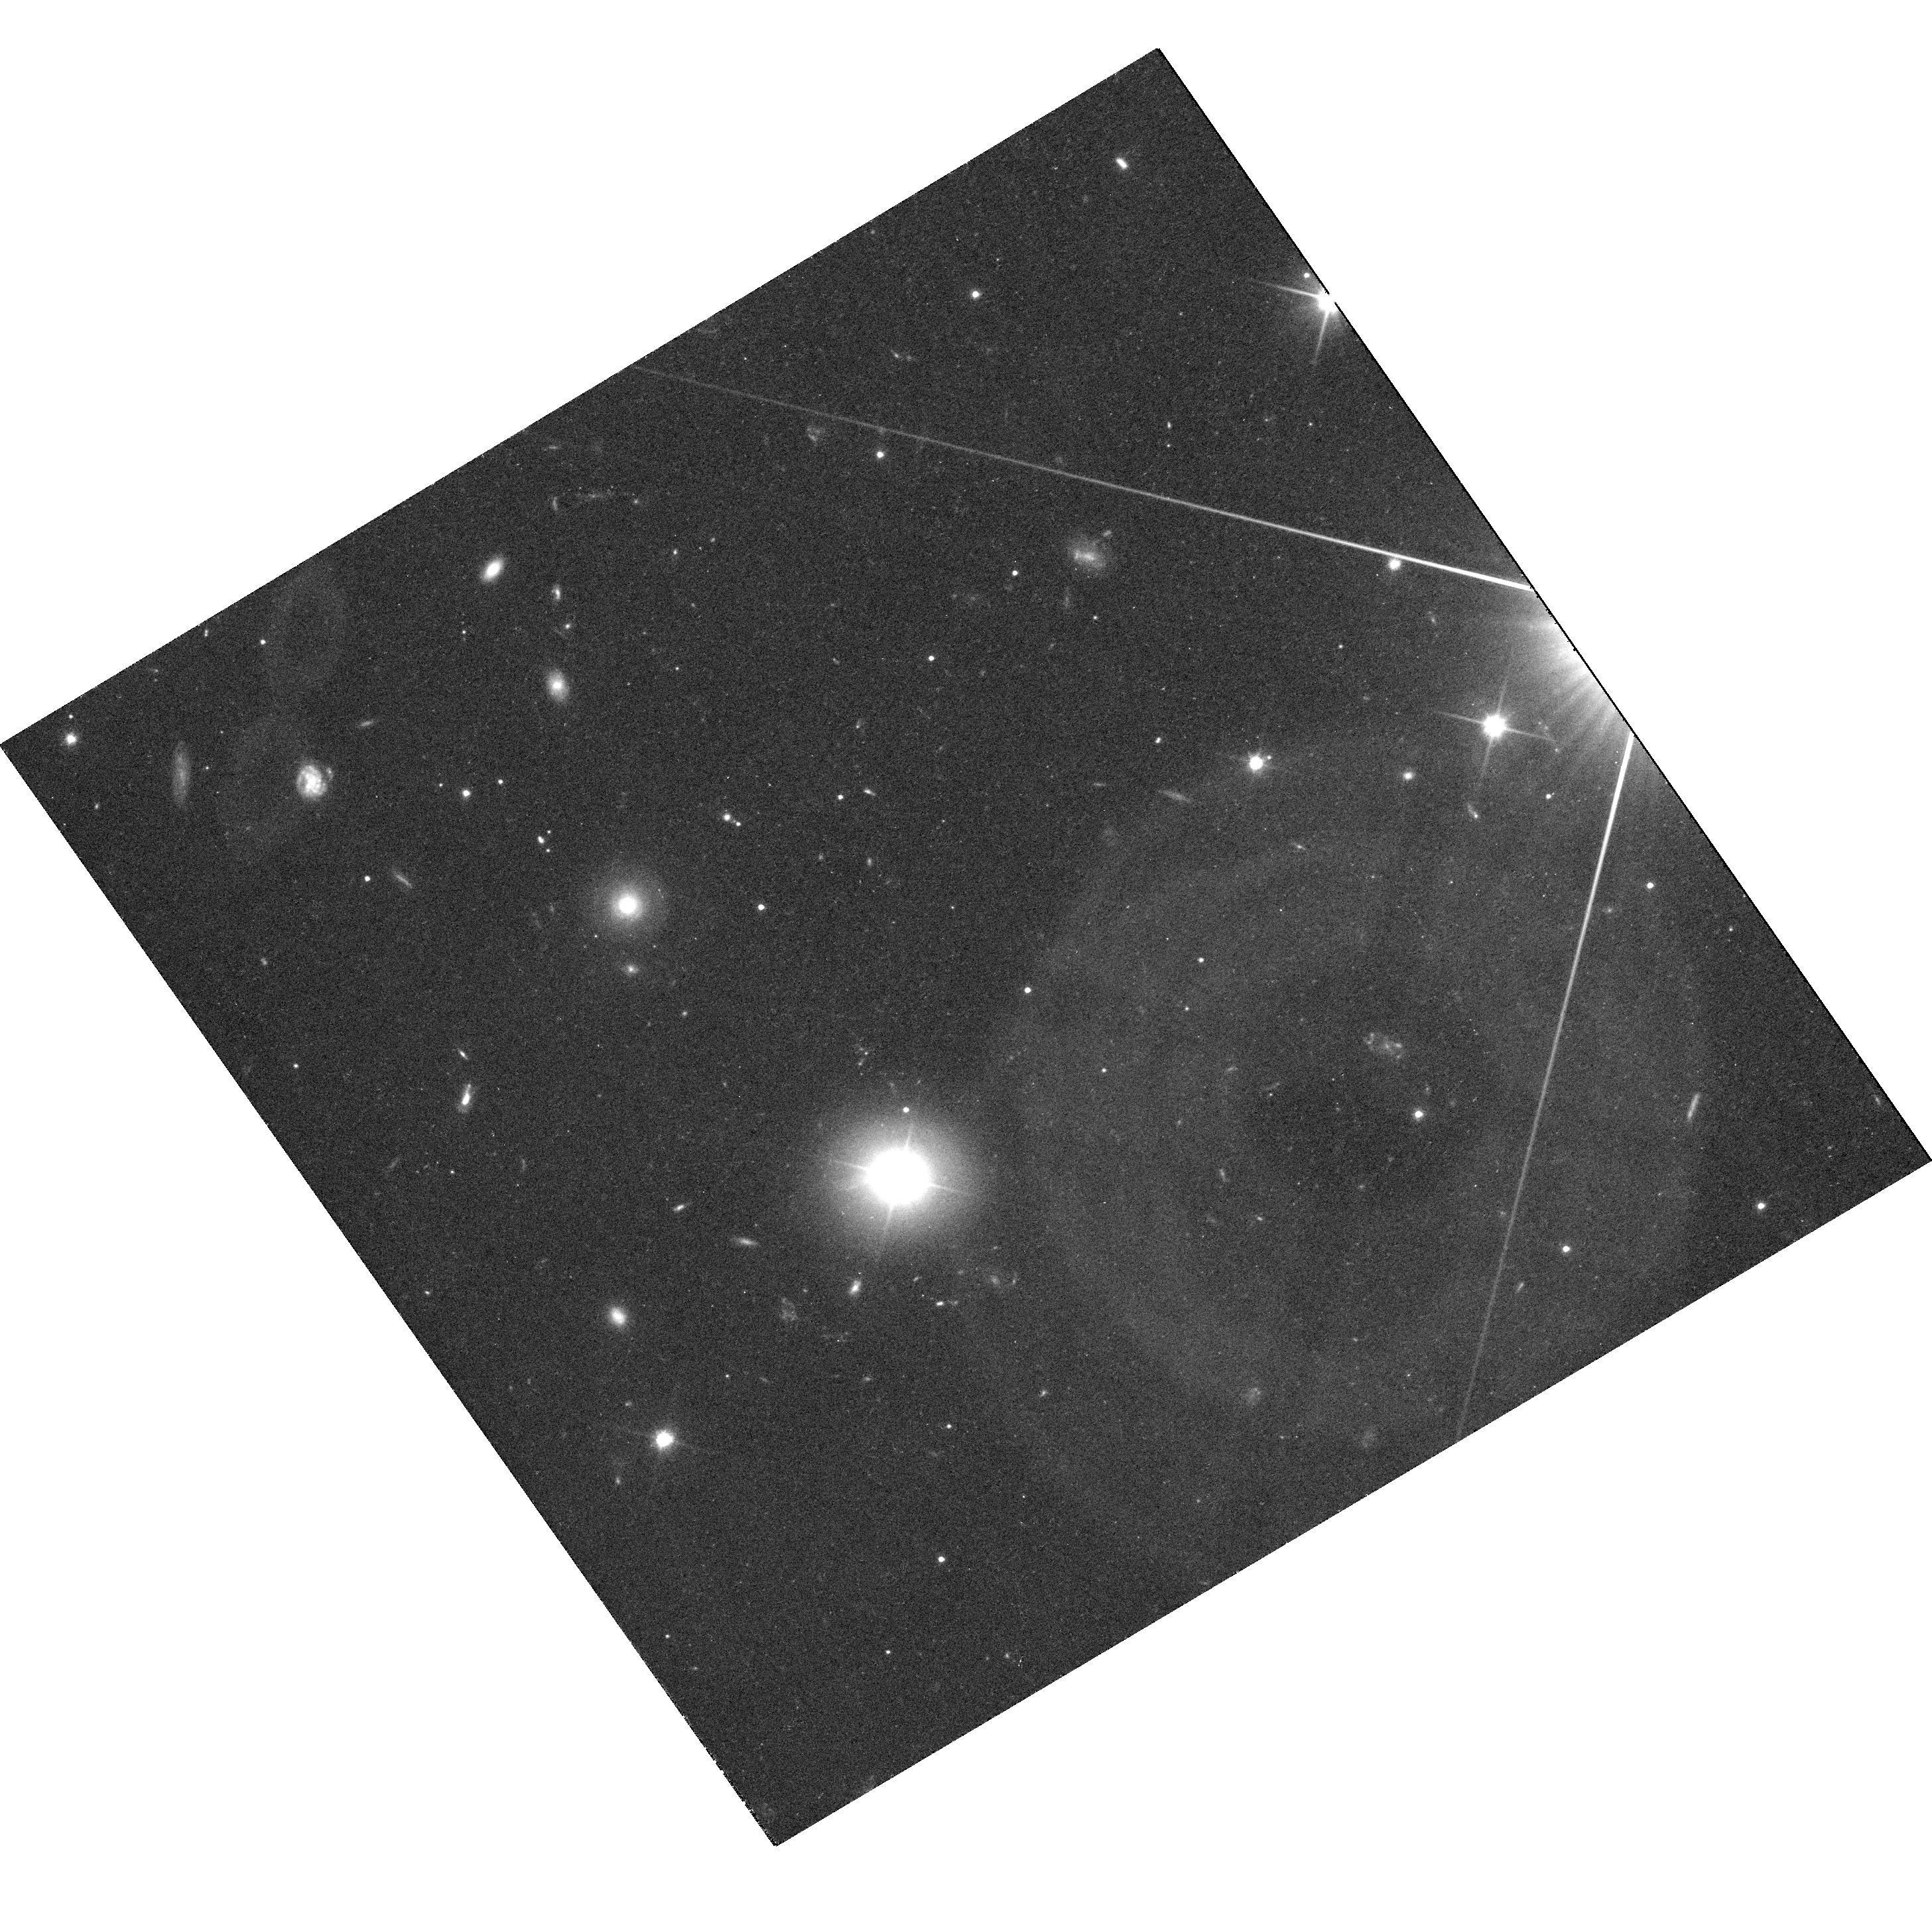
Target: KA1858+48
Instrument: WFC3/UVIS
Filter: F350LP
Exposure: 36 min
Observation ID: hst_13036_02_wfc3_uvis_f350lp_iby902

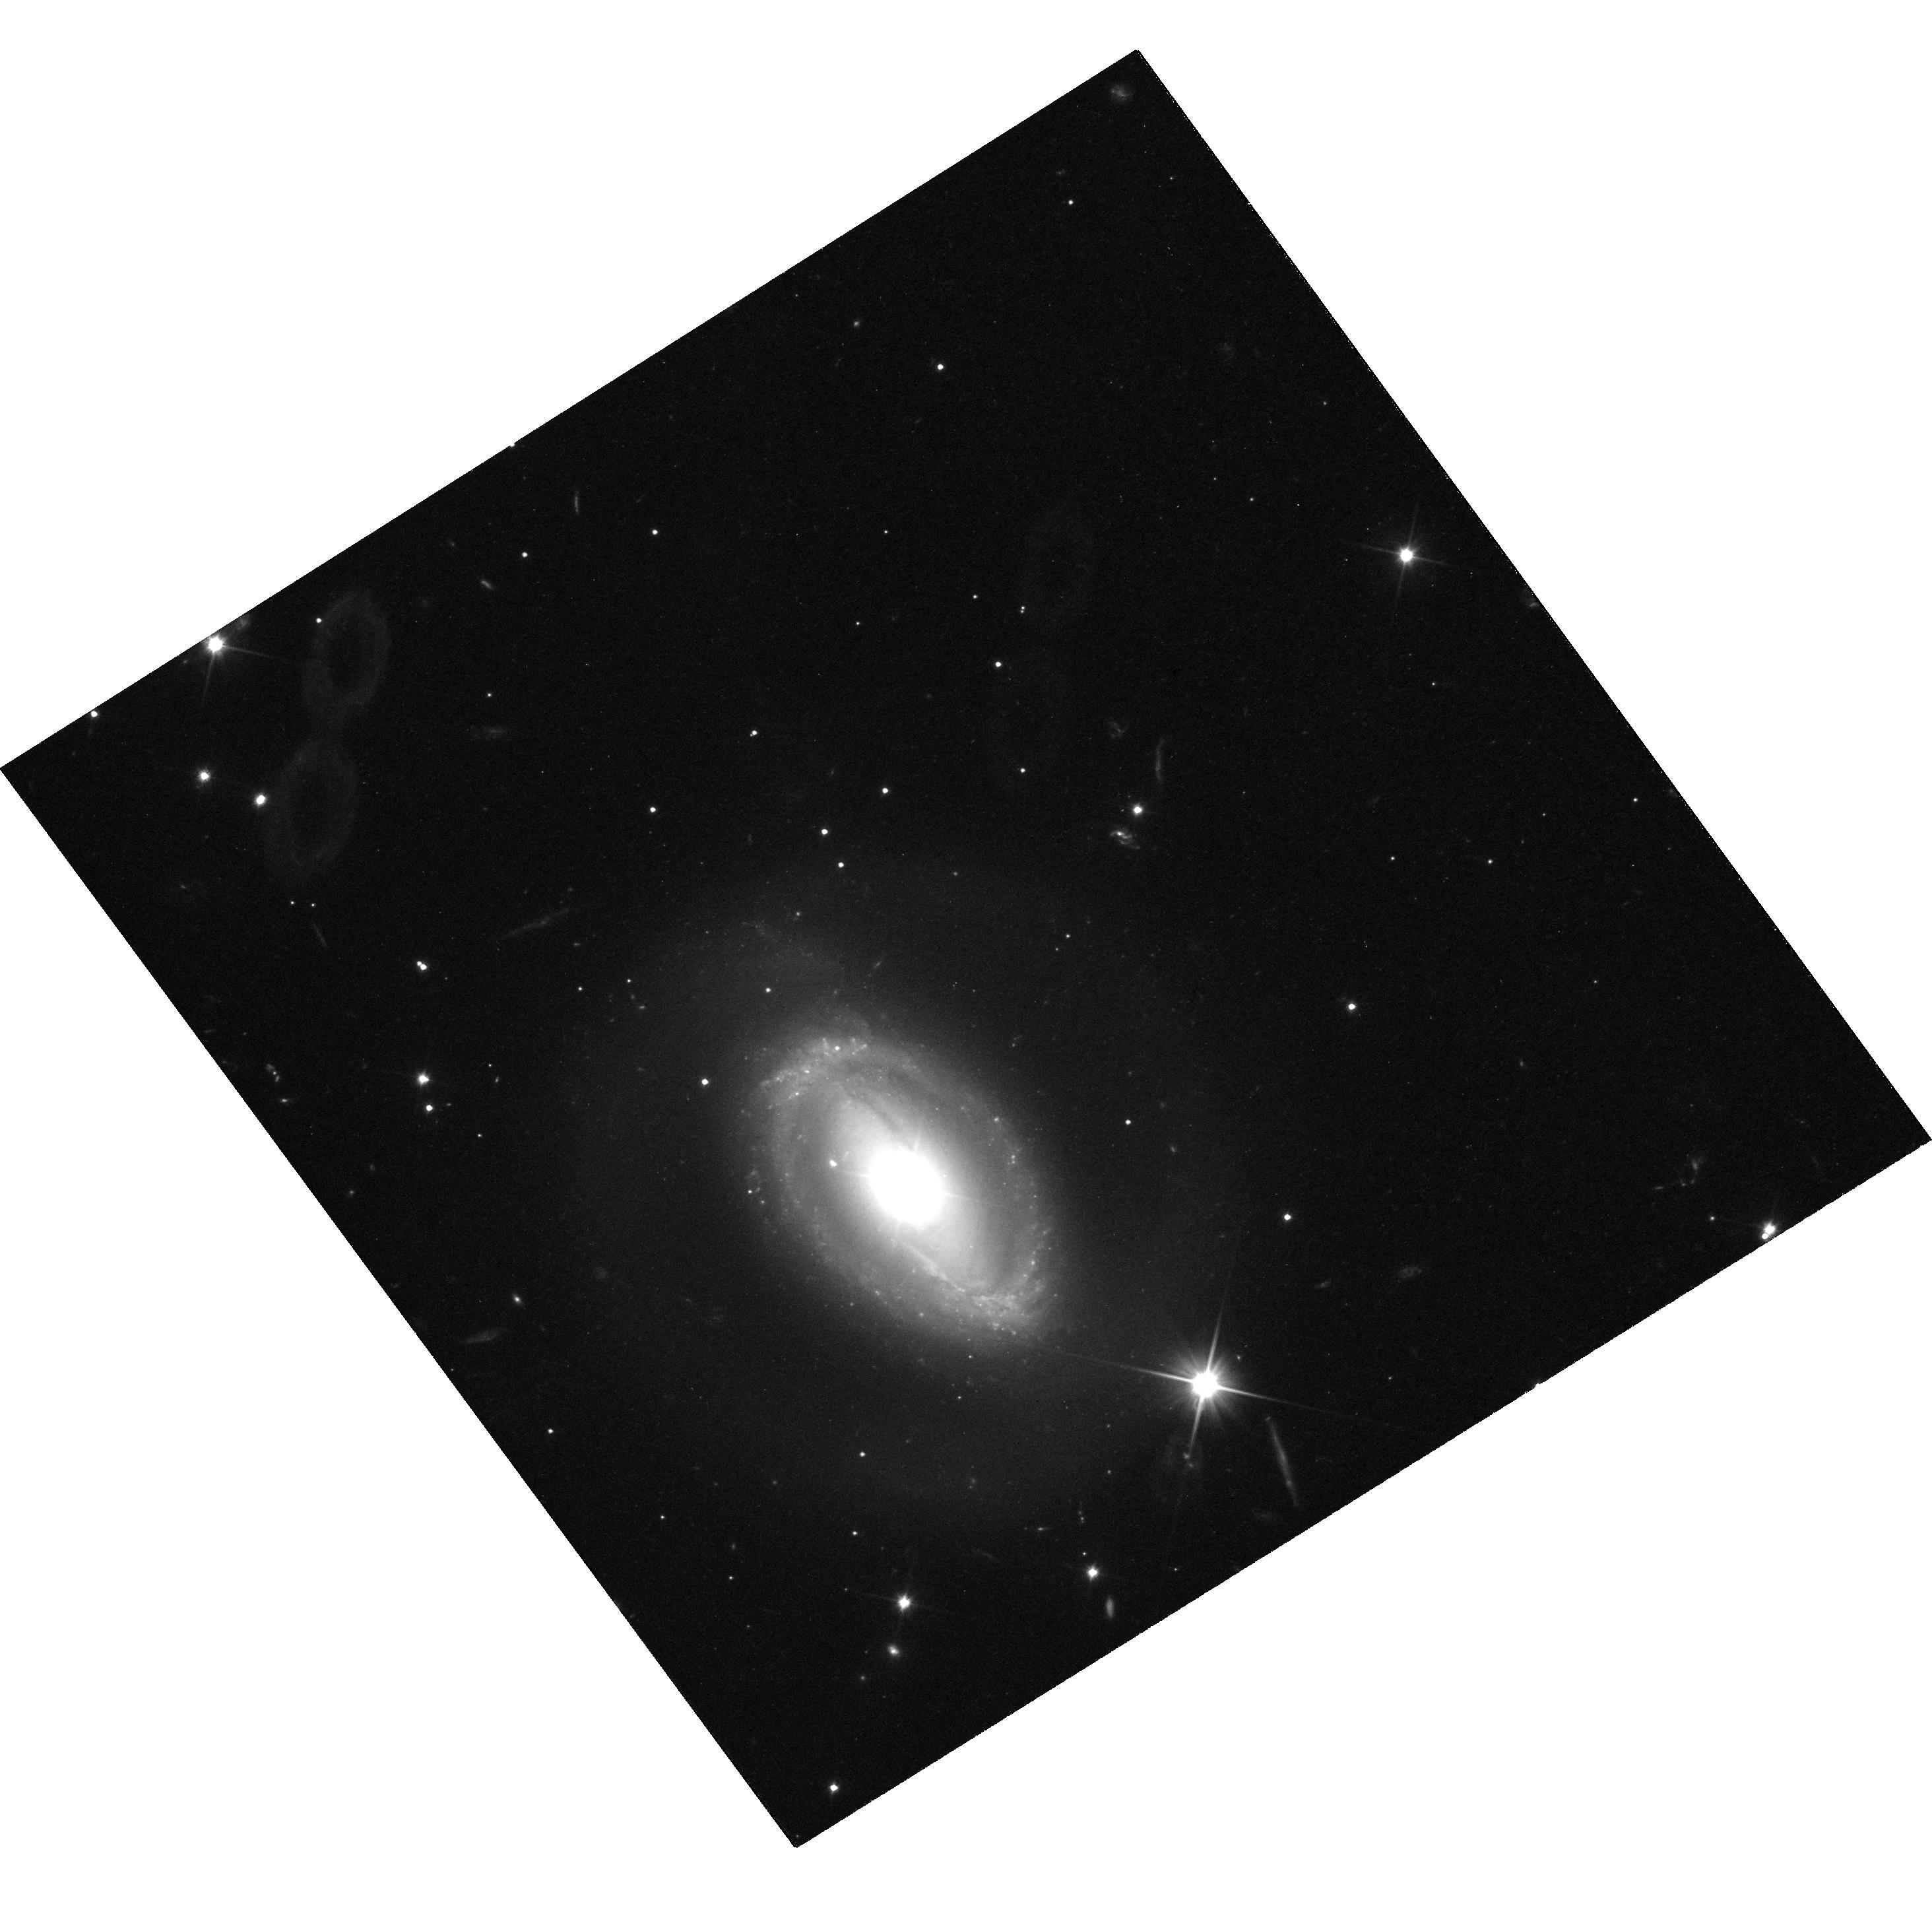
Target: ZW229-15
Instrument: WFC3/UVIS
Filter: F350LP
Exposure: 35 min
Observation ID: hst_13036_01_wfc3_uvis_f350lp_iby901

Hubble Observations of Kepler-Monitored AGN - GO orbits (PI: Mushotzky, Richard)

It is thought that some fraction of AGN optical variability is generated internally by viscous processes in the accretion disk and the remainder by the "reprocessing" by the disk of external emission from the variable, compact x-ray source. These two processes operate on very different timescales. For the past two years we have obtained high-precision, densely-sampled, long-duration optical light curves from Kepler and coordinated x-ray monitoring for a sample of AGN. These permit for the first time the measurement of both the optical variability of AGN over a wide range of timescales and its detailed relation with the x-rays, allowing a characterization of the relative importance of these two processes. In order to properly model the disk emission and probe the origin of the variability, it is necessary to measure and subtract off the substantial but uncertainty contribution due to starlight in the underlying galaxy. Without this measurement it is impossible to determine the amplitude of the AGN variability. This cannot be accomplished with the Kepler data due to its poor angular resolution but instead requires high spatial resolution data that can only be obtained with HST. This and a companion proposal request 2 GO and 7 SNAP orbits for WFC3 imaging of the relatively low-redshift (z < 0.16) AGN that we are currently monitoring with Kepler. This will allow a determination of the absolute amount of variability, which in turn will establish the relative importance of intrinsic and reprocessing phenomena in the disk. Thus these proposed HST observations are crucial to obtain the full value of the already-extraordinary Kepler AGN light curves.